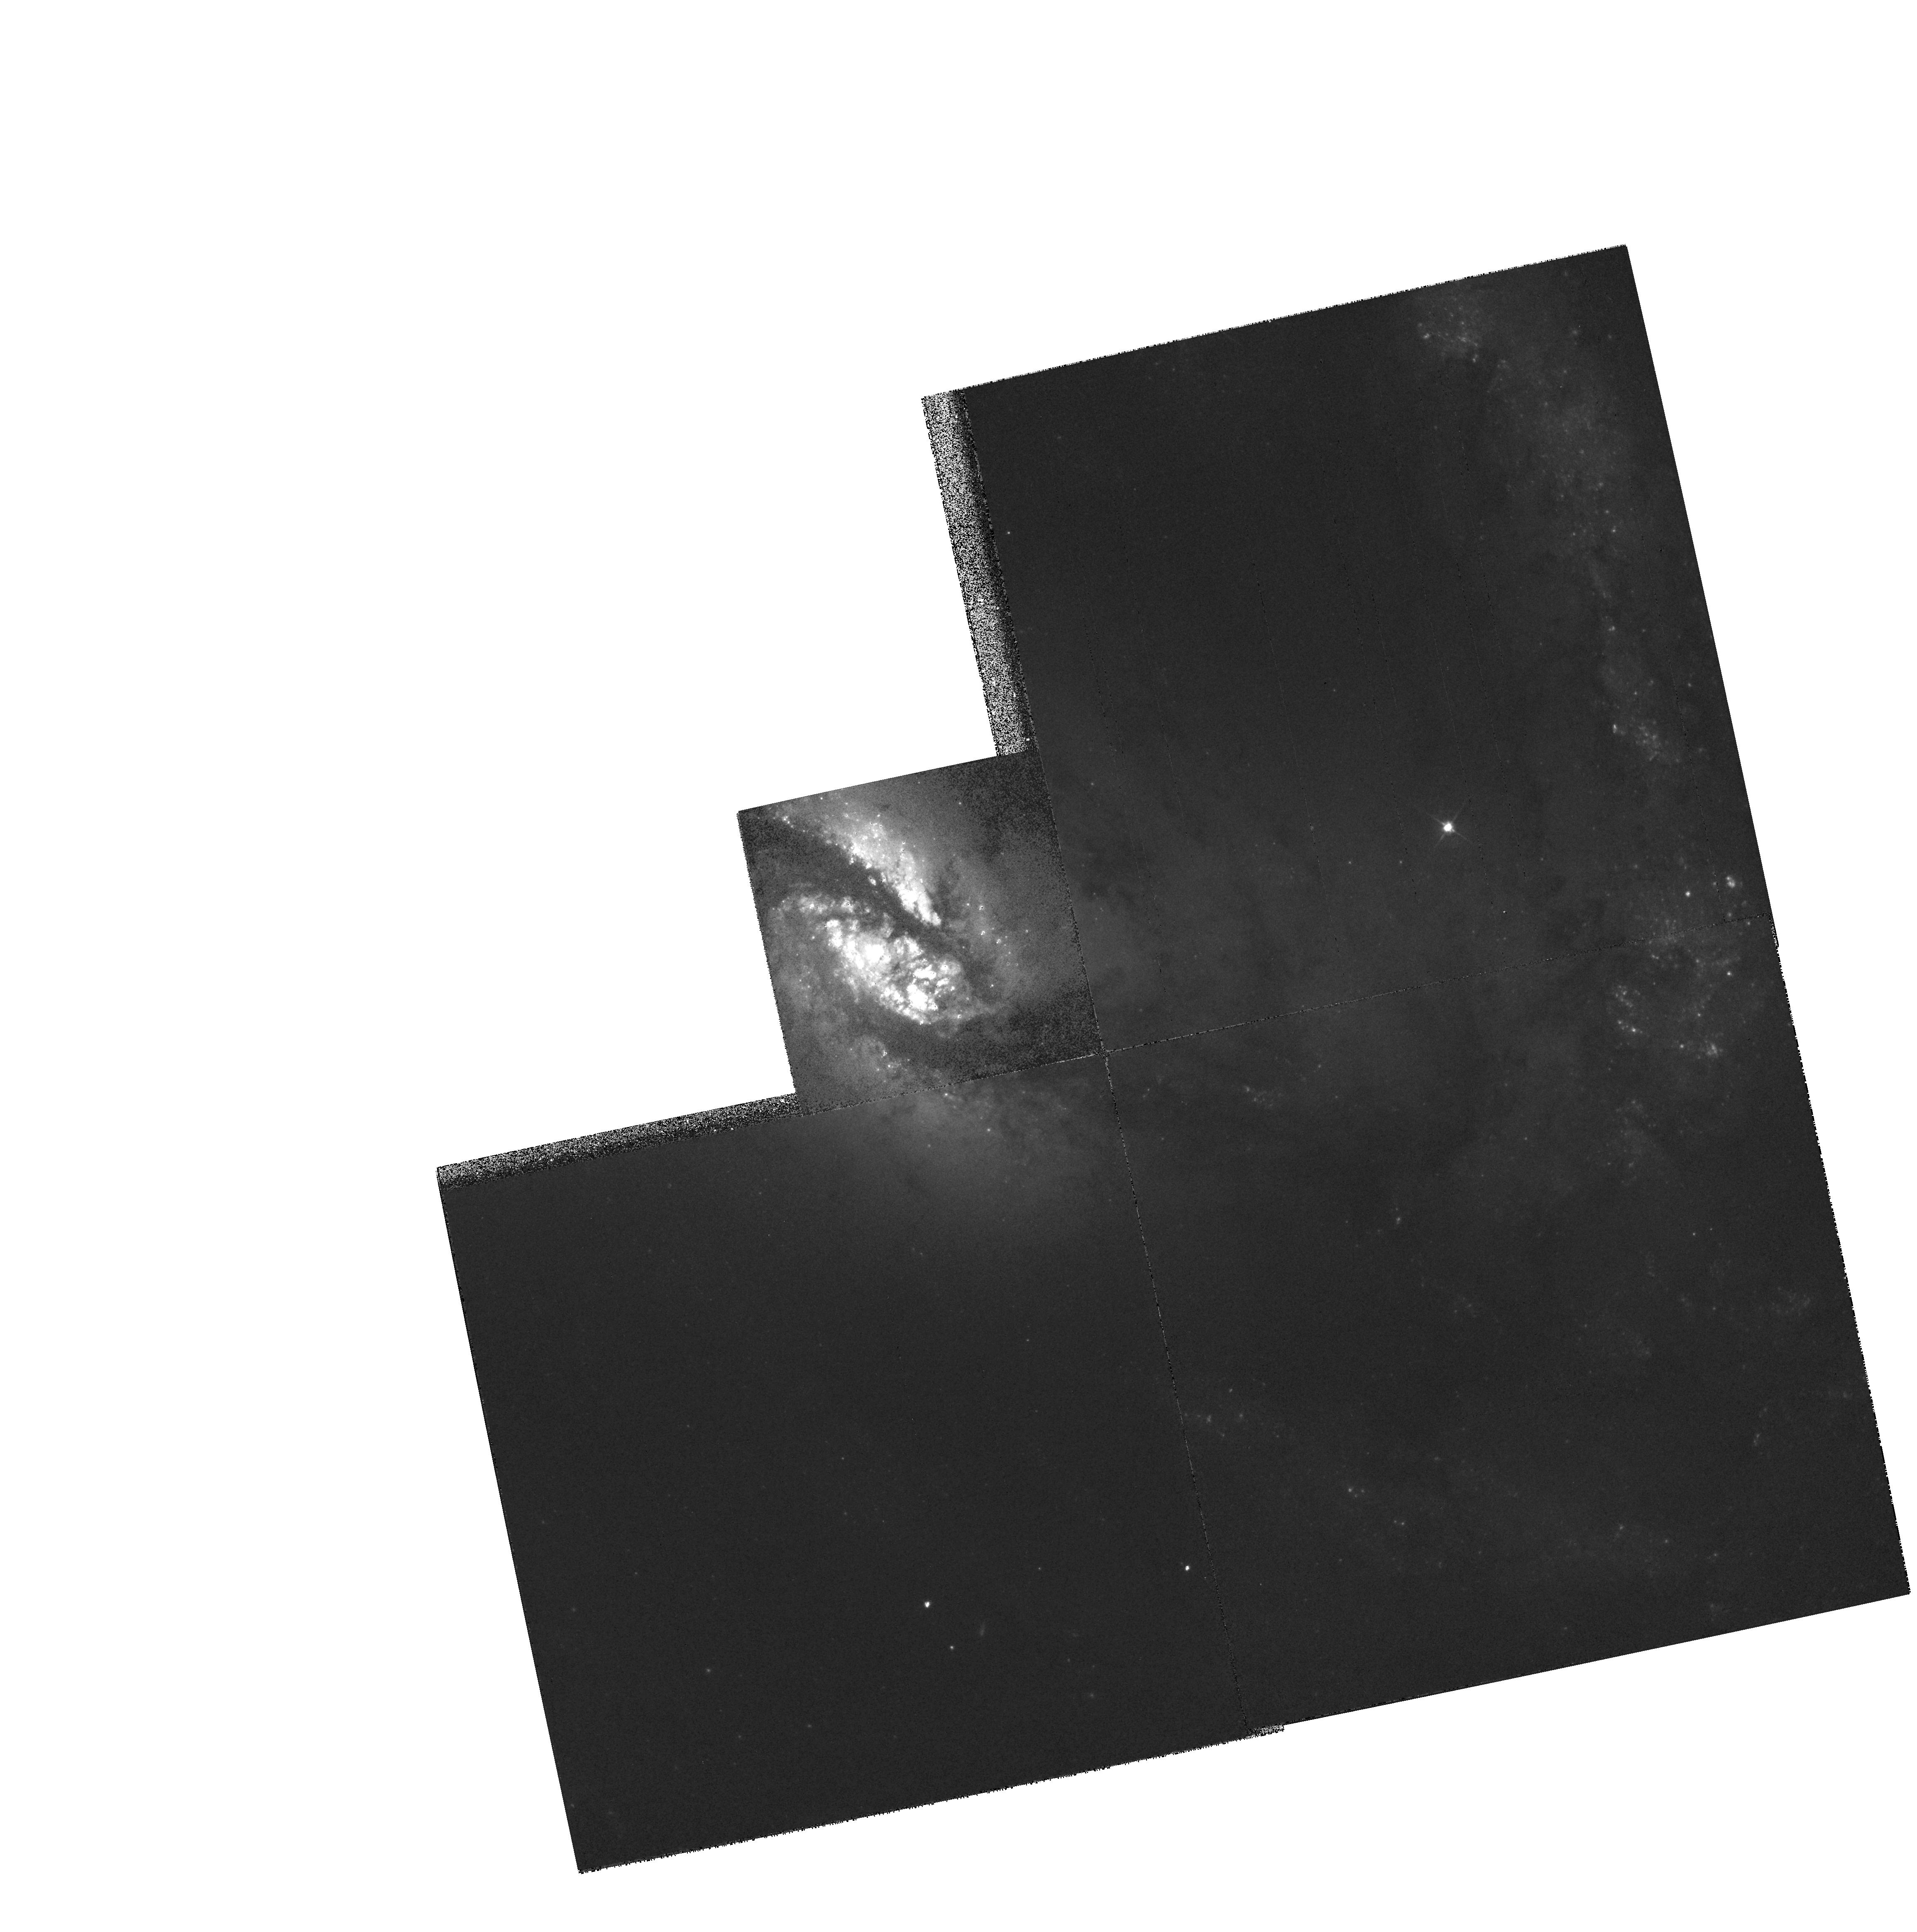
Target: NGC1365. Instrument: WFPC2/PC. Filter: F555W. Exposure: 6 min. Observation ID: hst_5222_01_wfpc2_pc_f555w_u2kv01

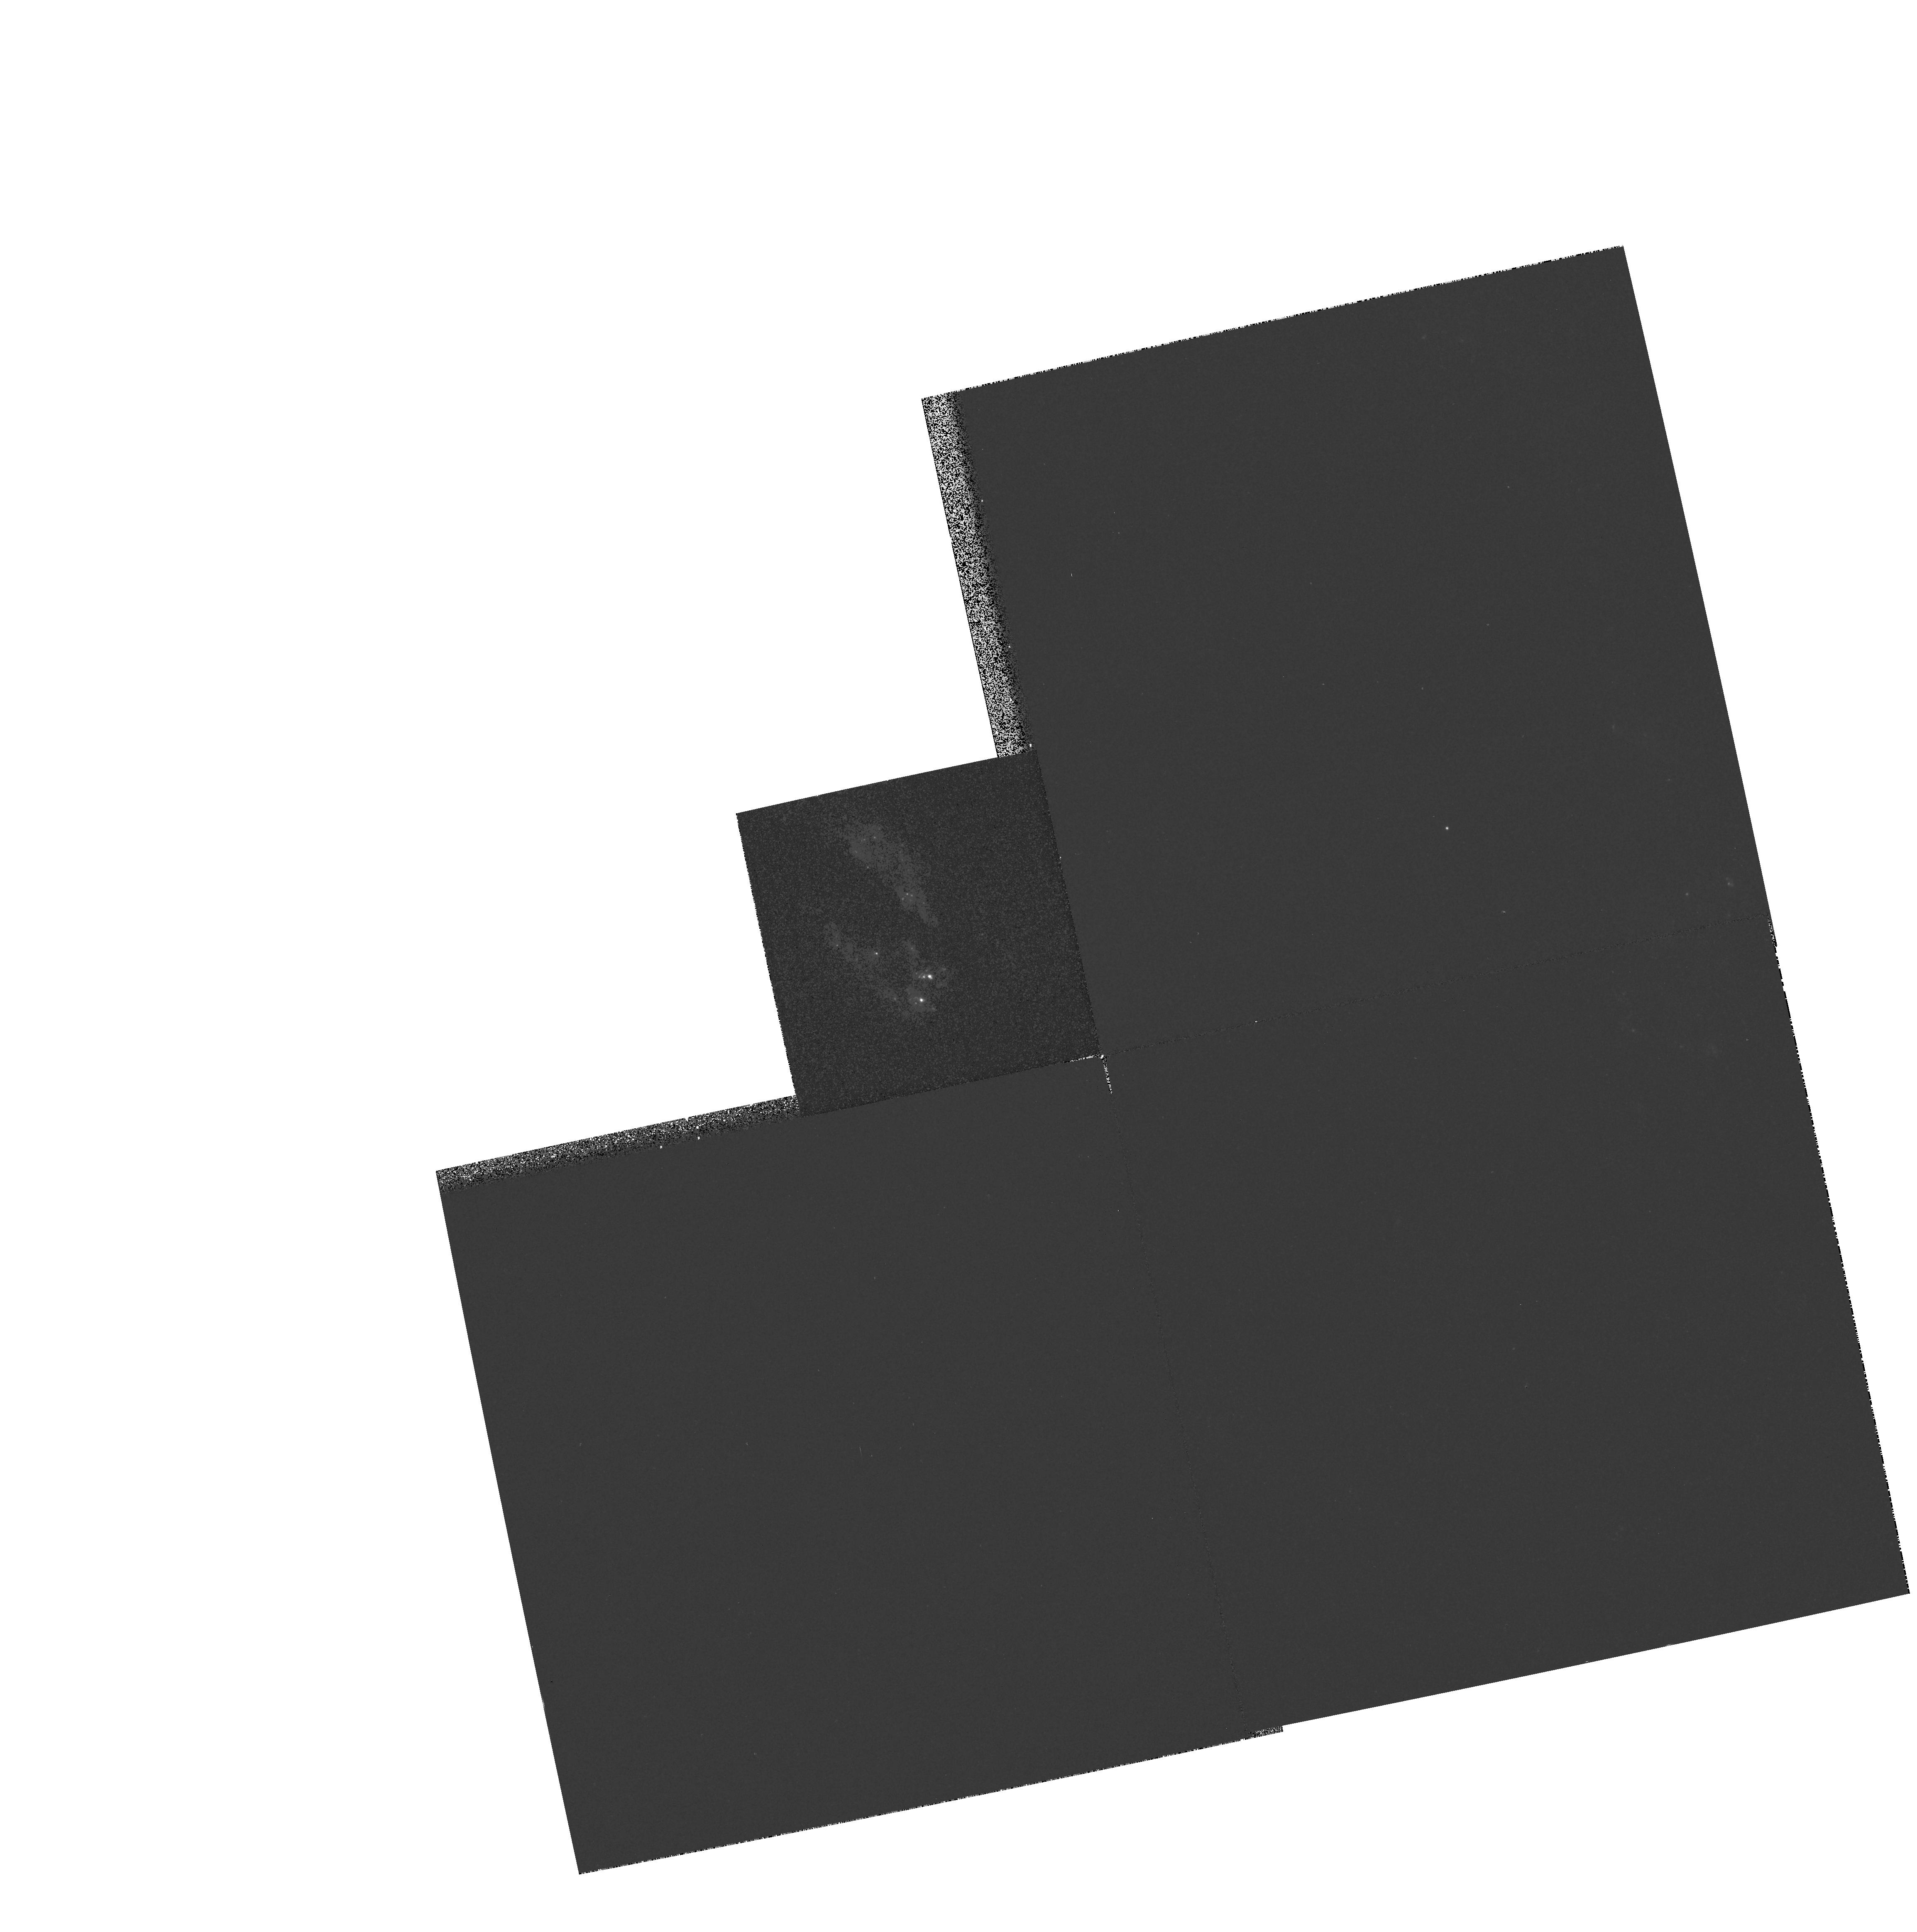
Target: NGC1365. Instrument: WFPC2/PC. Filter: F336W. Exposure: 6 min. Observation ID: hst_5222_01_wfpc2_pc_f336w_u2kv01

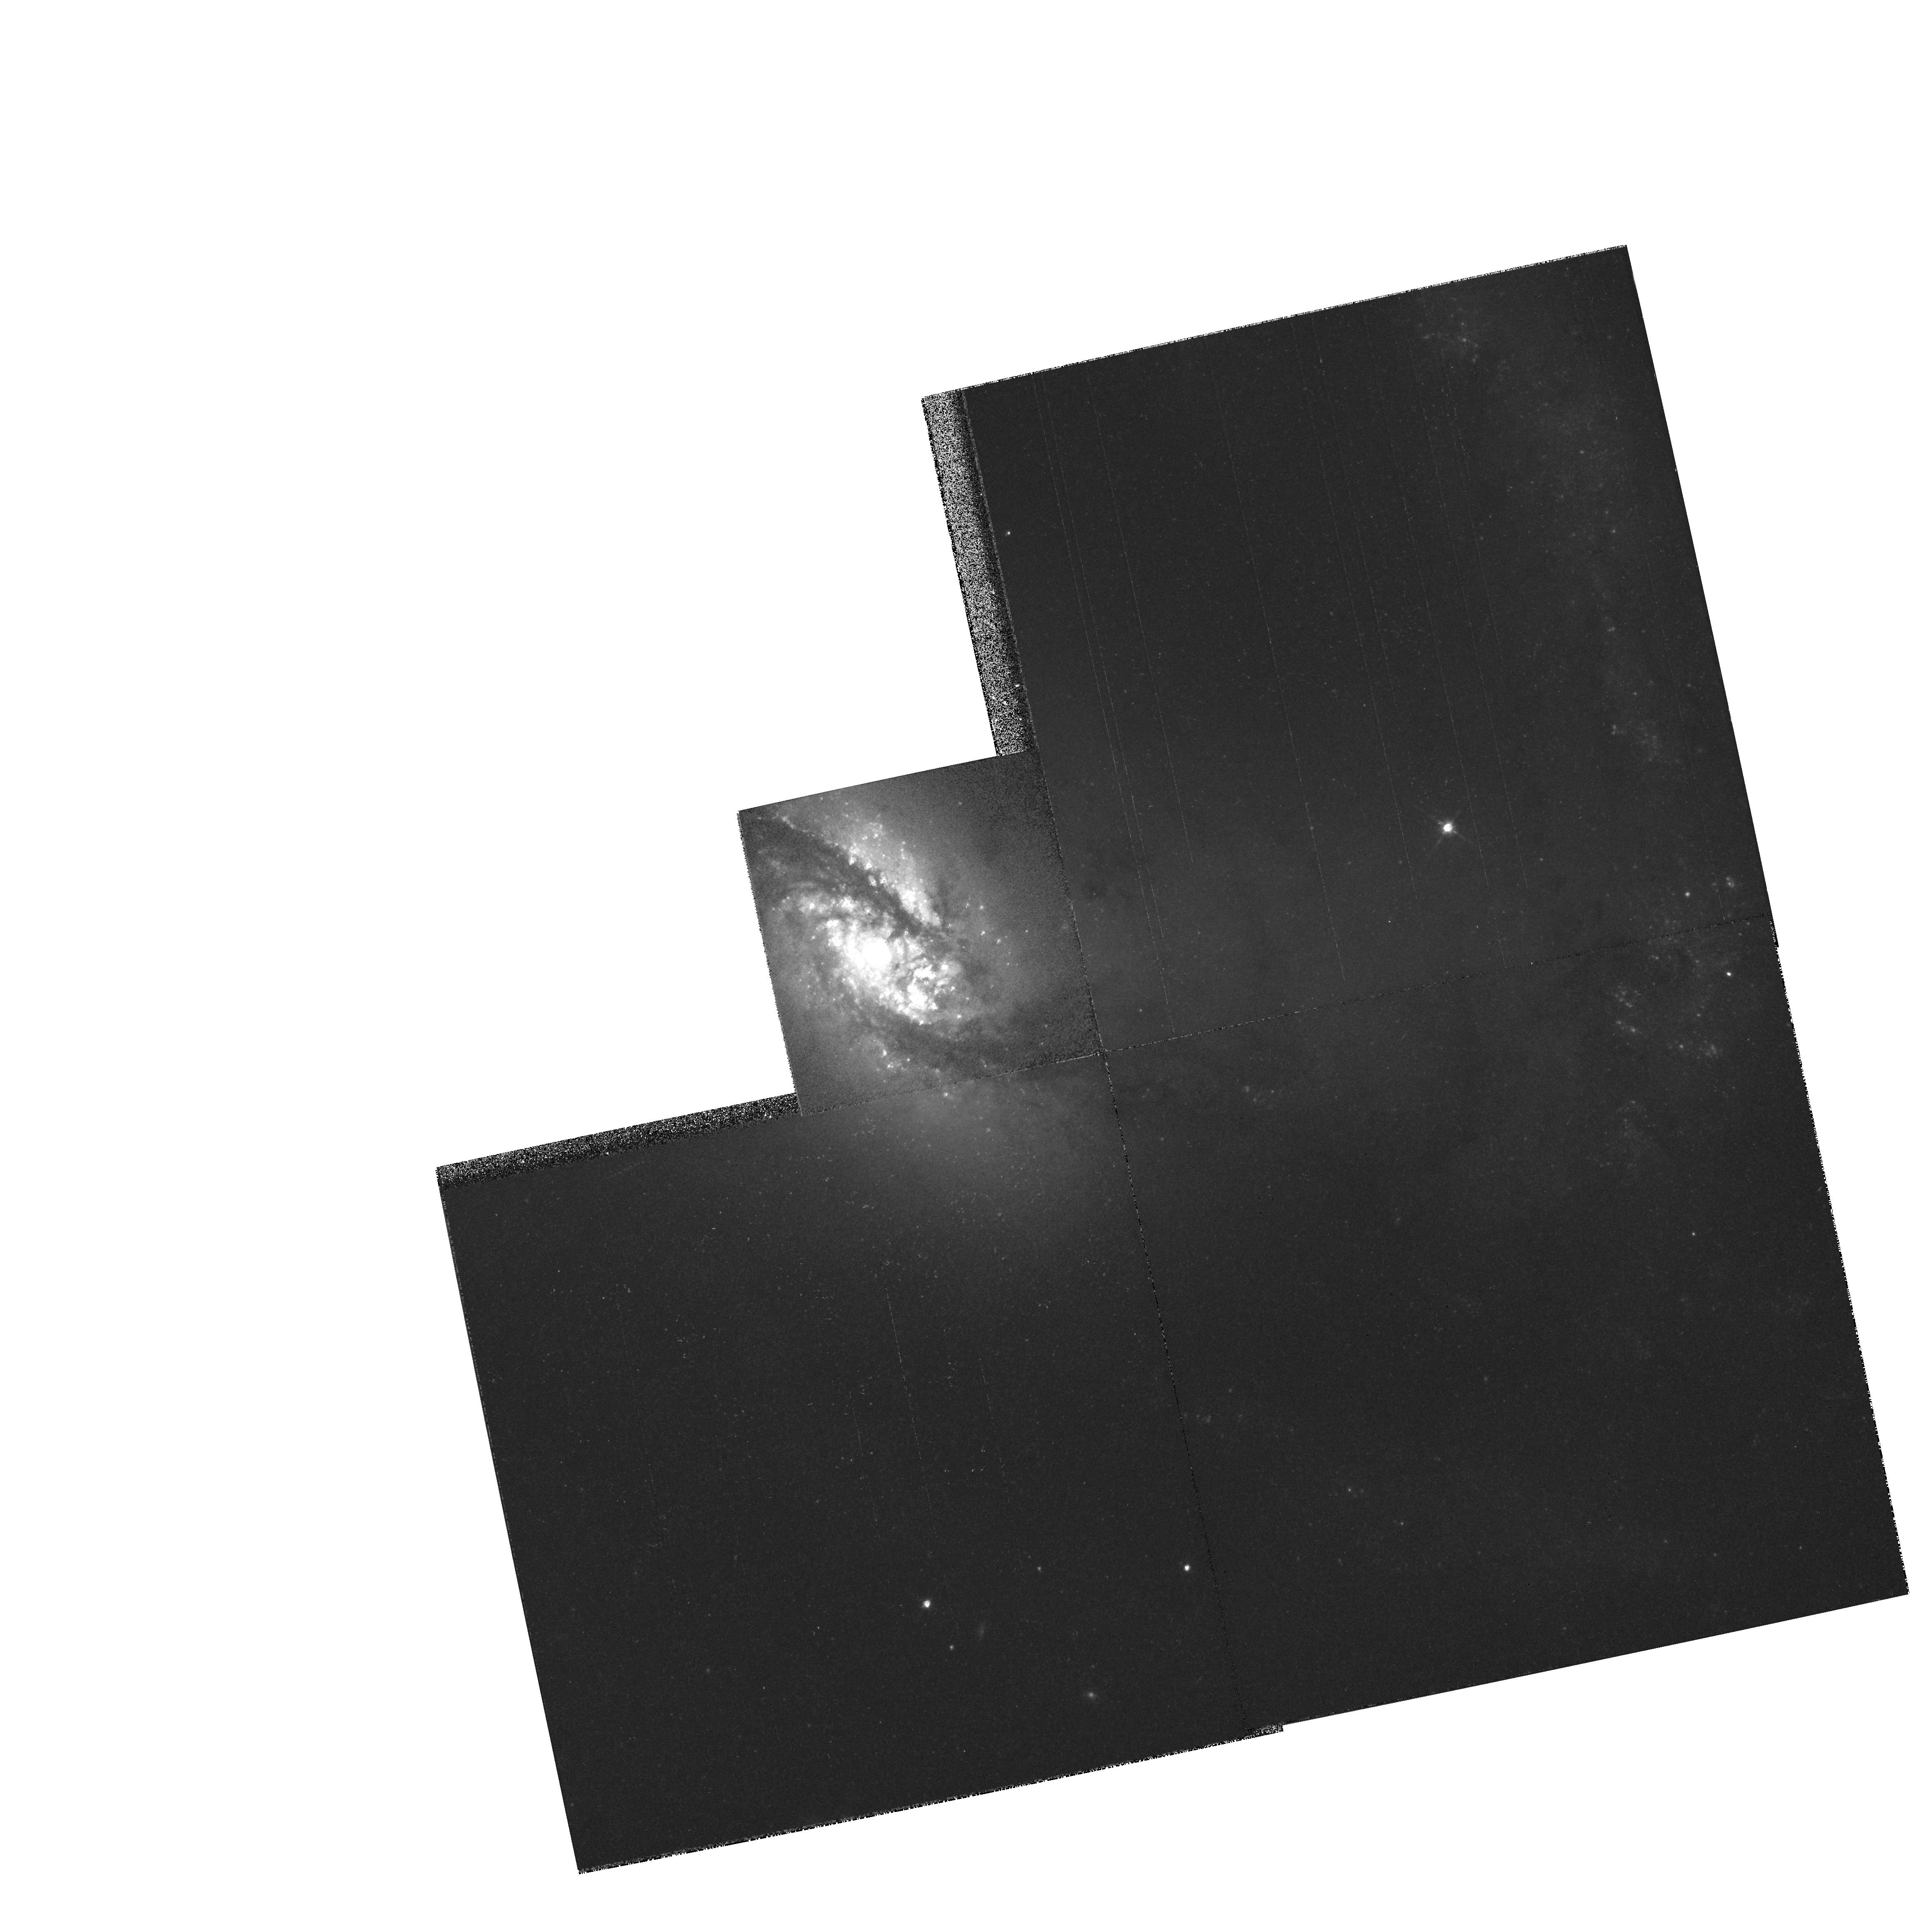
Target: NGC1365. Instrument: WFPC2/PC. Filter: F814W. Exposure: 6 min. Observation ID: hst_5222_01_wfpc2_pc_f814w_u2kv01

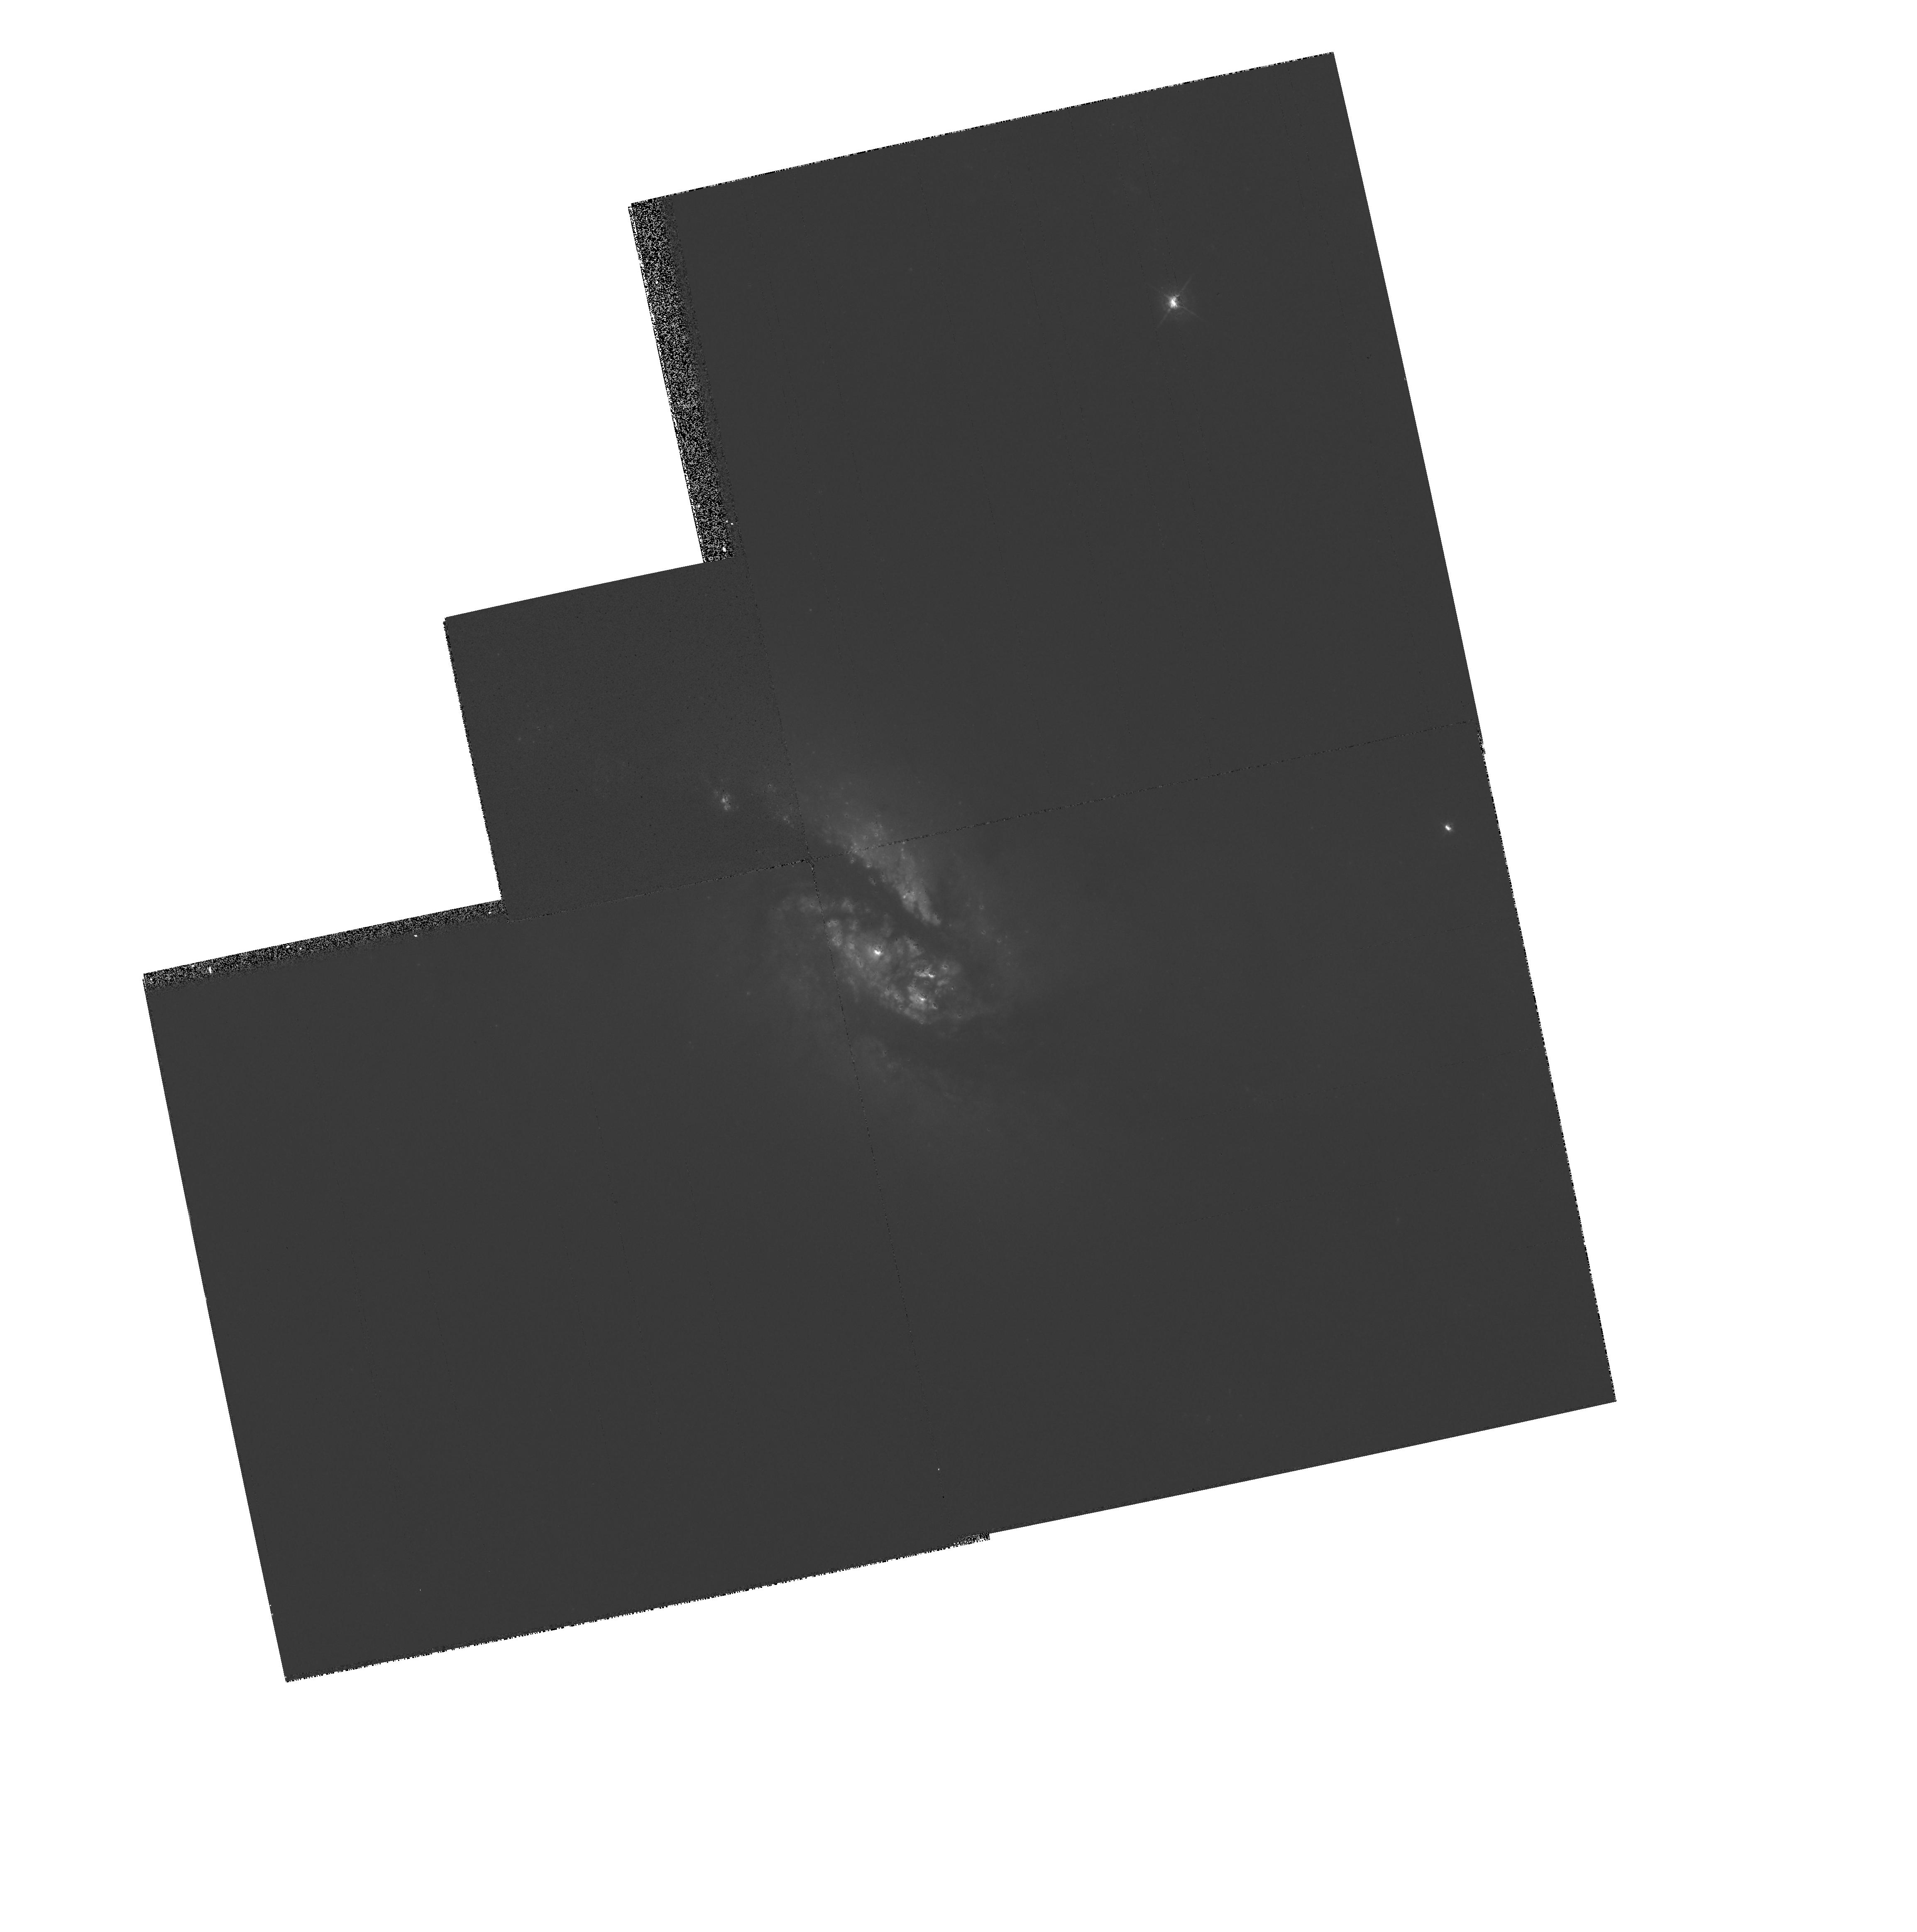
Target: NGC1365. Instrument: WFPC2/PC. Filter: F547M. Exposure: 4 min. Observation ID: hst_5222_01_wfpc2_pc_f547m_u2kv01

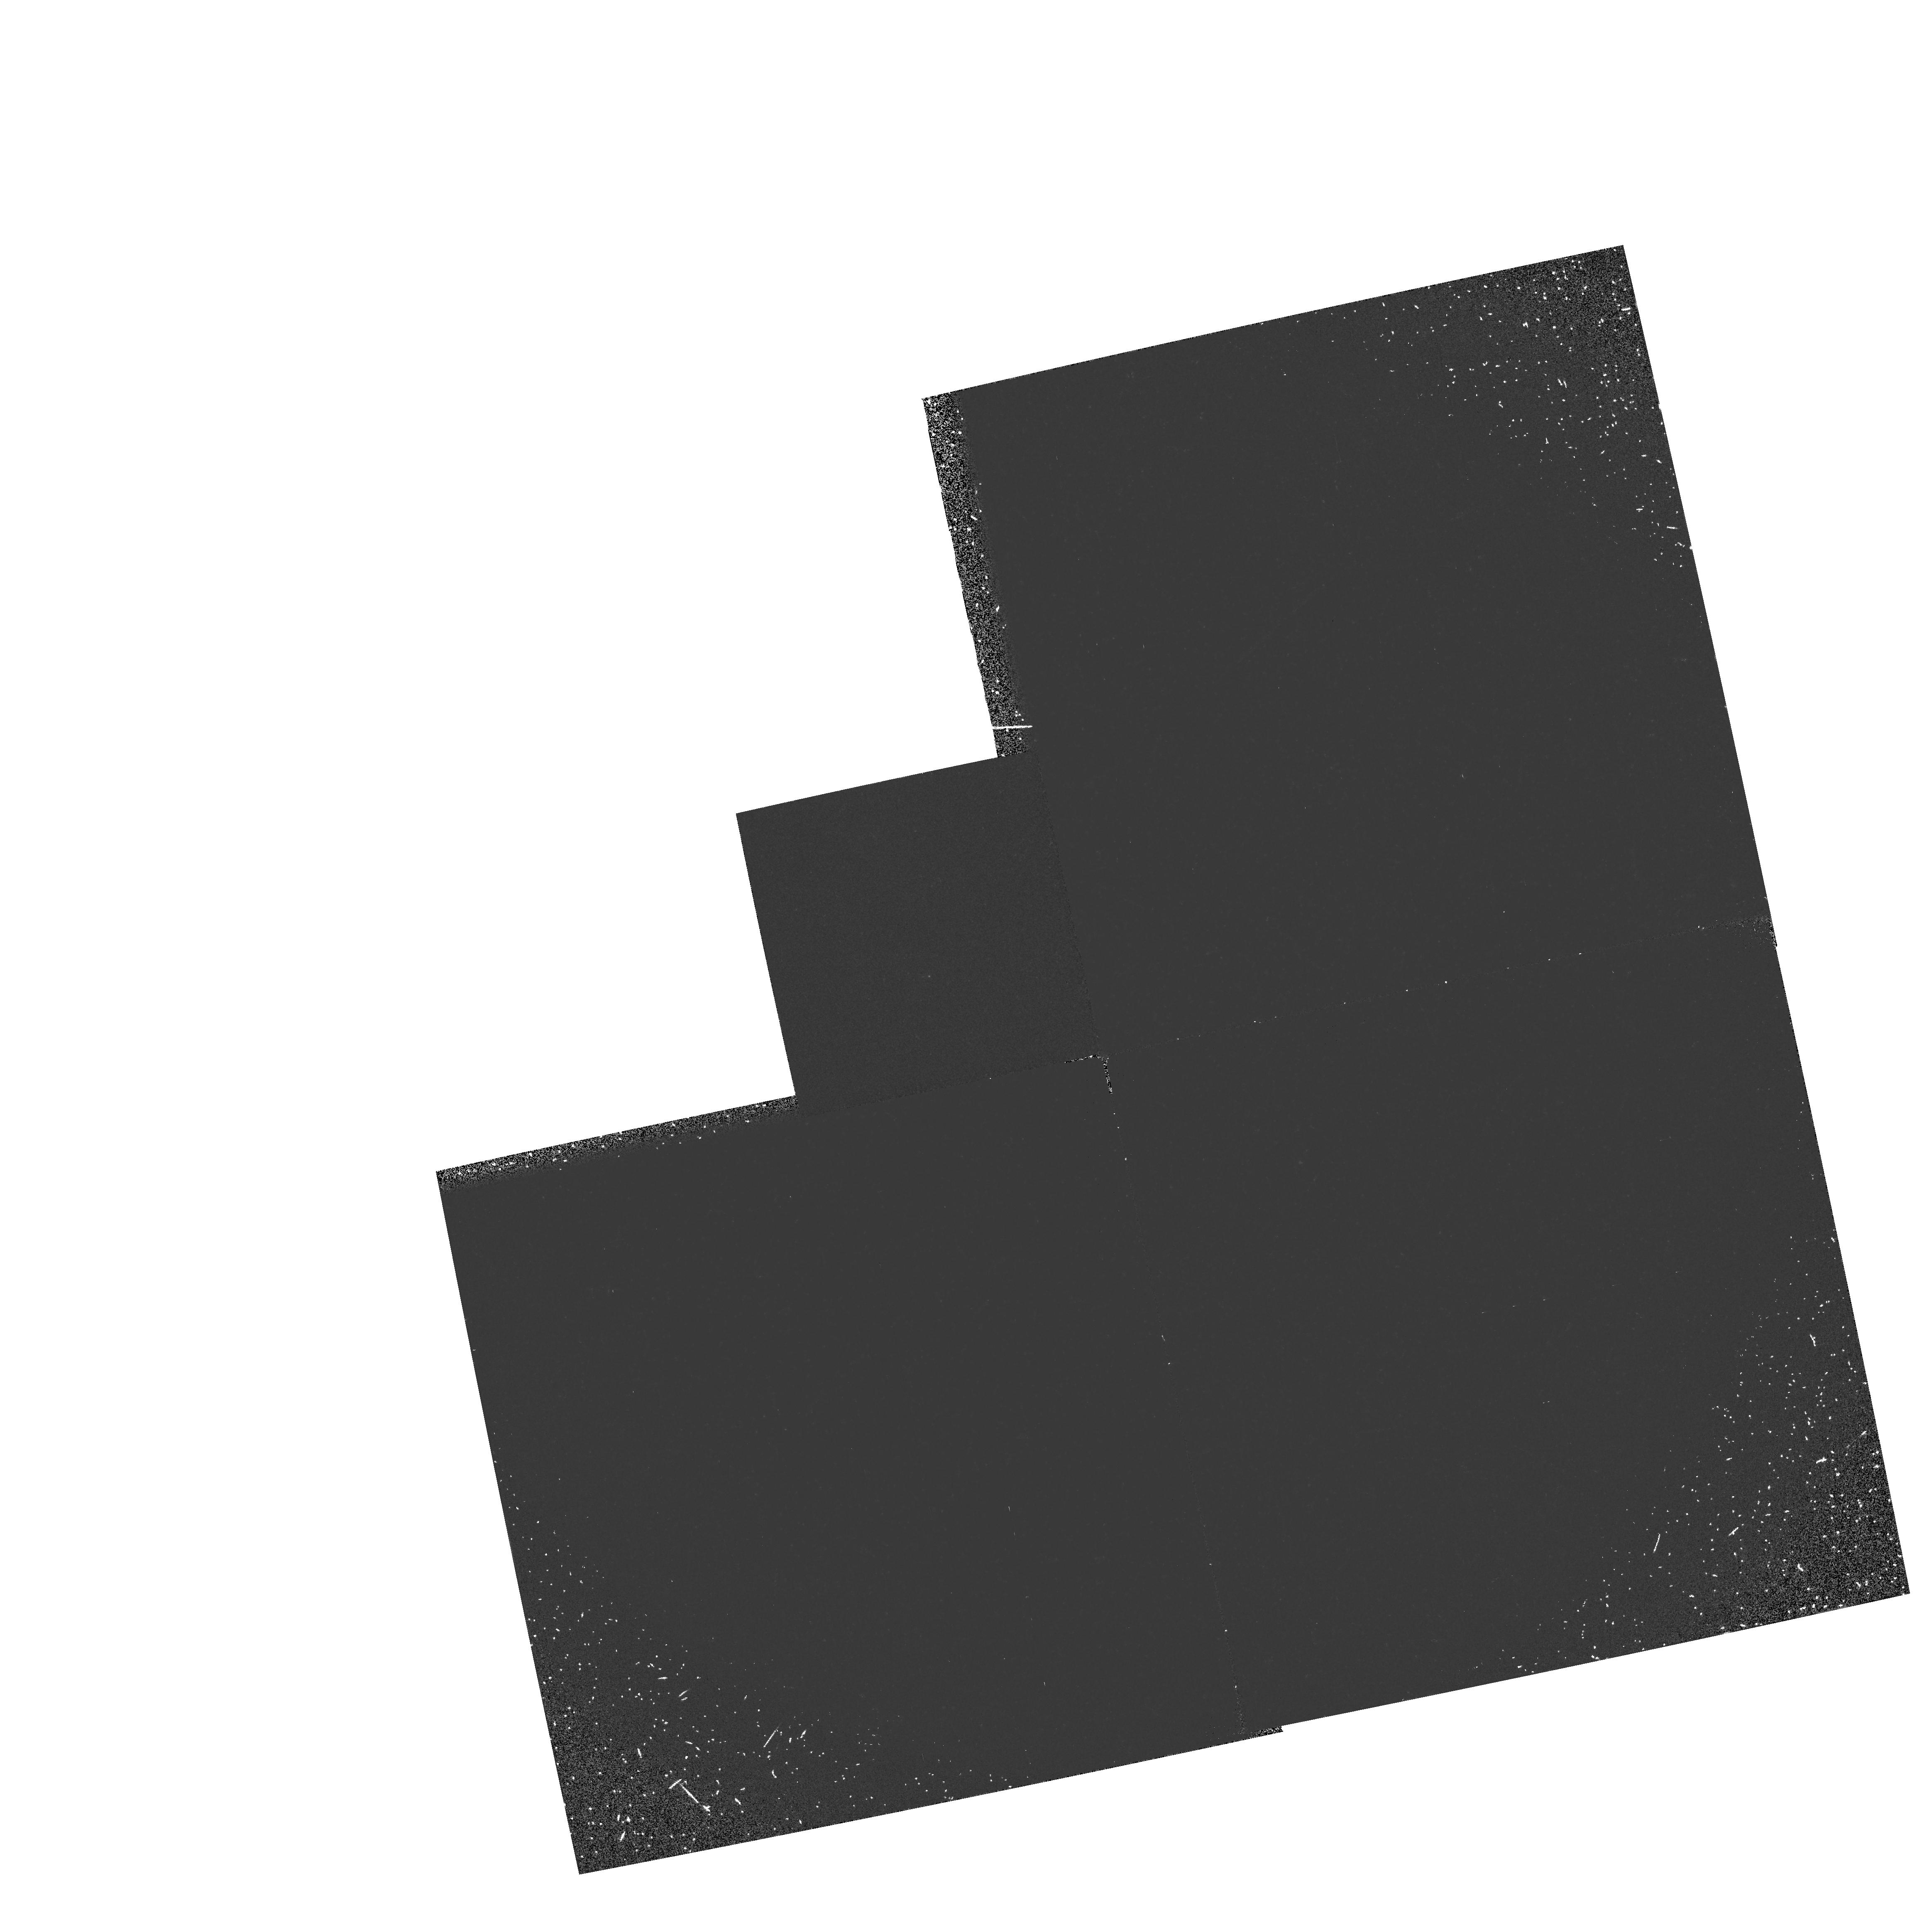
Target: NGC1365. Instrument: WFPC2/PC. Filter: F160BW. Exposure: 55 min. Observation ID: hst_5222_01_wfpc2_pc_f160bw_u2kv01

HIGH-RESOLUTION IMAGING OF NUCLEAR STELLAR CLUSTERS IN AGN N1365 (PI: Trauger, John)

We plan to use the high-resolution available to the PC-II to investigate the central arcsec of a number of nearby AGN. This study is motivated by suggestions of connections between dense stellar clusters formed in starbursts and conventional active galactic nuclei. We shall image the nuclei of the sample in the UV, and in U, V, and I in a manner that will allow us to adequately remove scattered light from the central source and determine the structure of extended emission in the surrounding regions. By examining the radial distribution of starlight from the nucleus we will be able to place astrophysically useful limits on the magnitude and dimensions of the putative central star cluster. In particular, we will determine if the origin of the `big blue bump' is hot stars in the cluster rather than the central engine, look for extended UV emission from `warmers', and examine the structure of the extended OIII emission-line region.